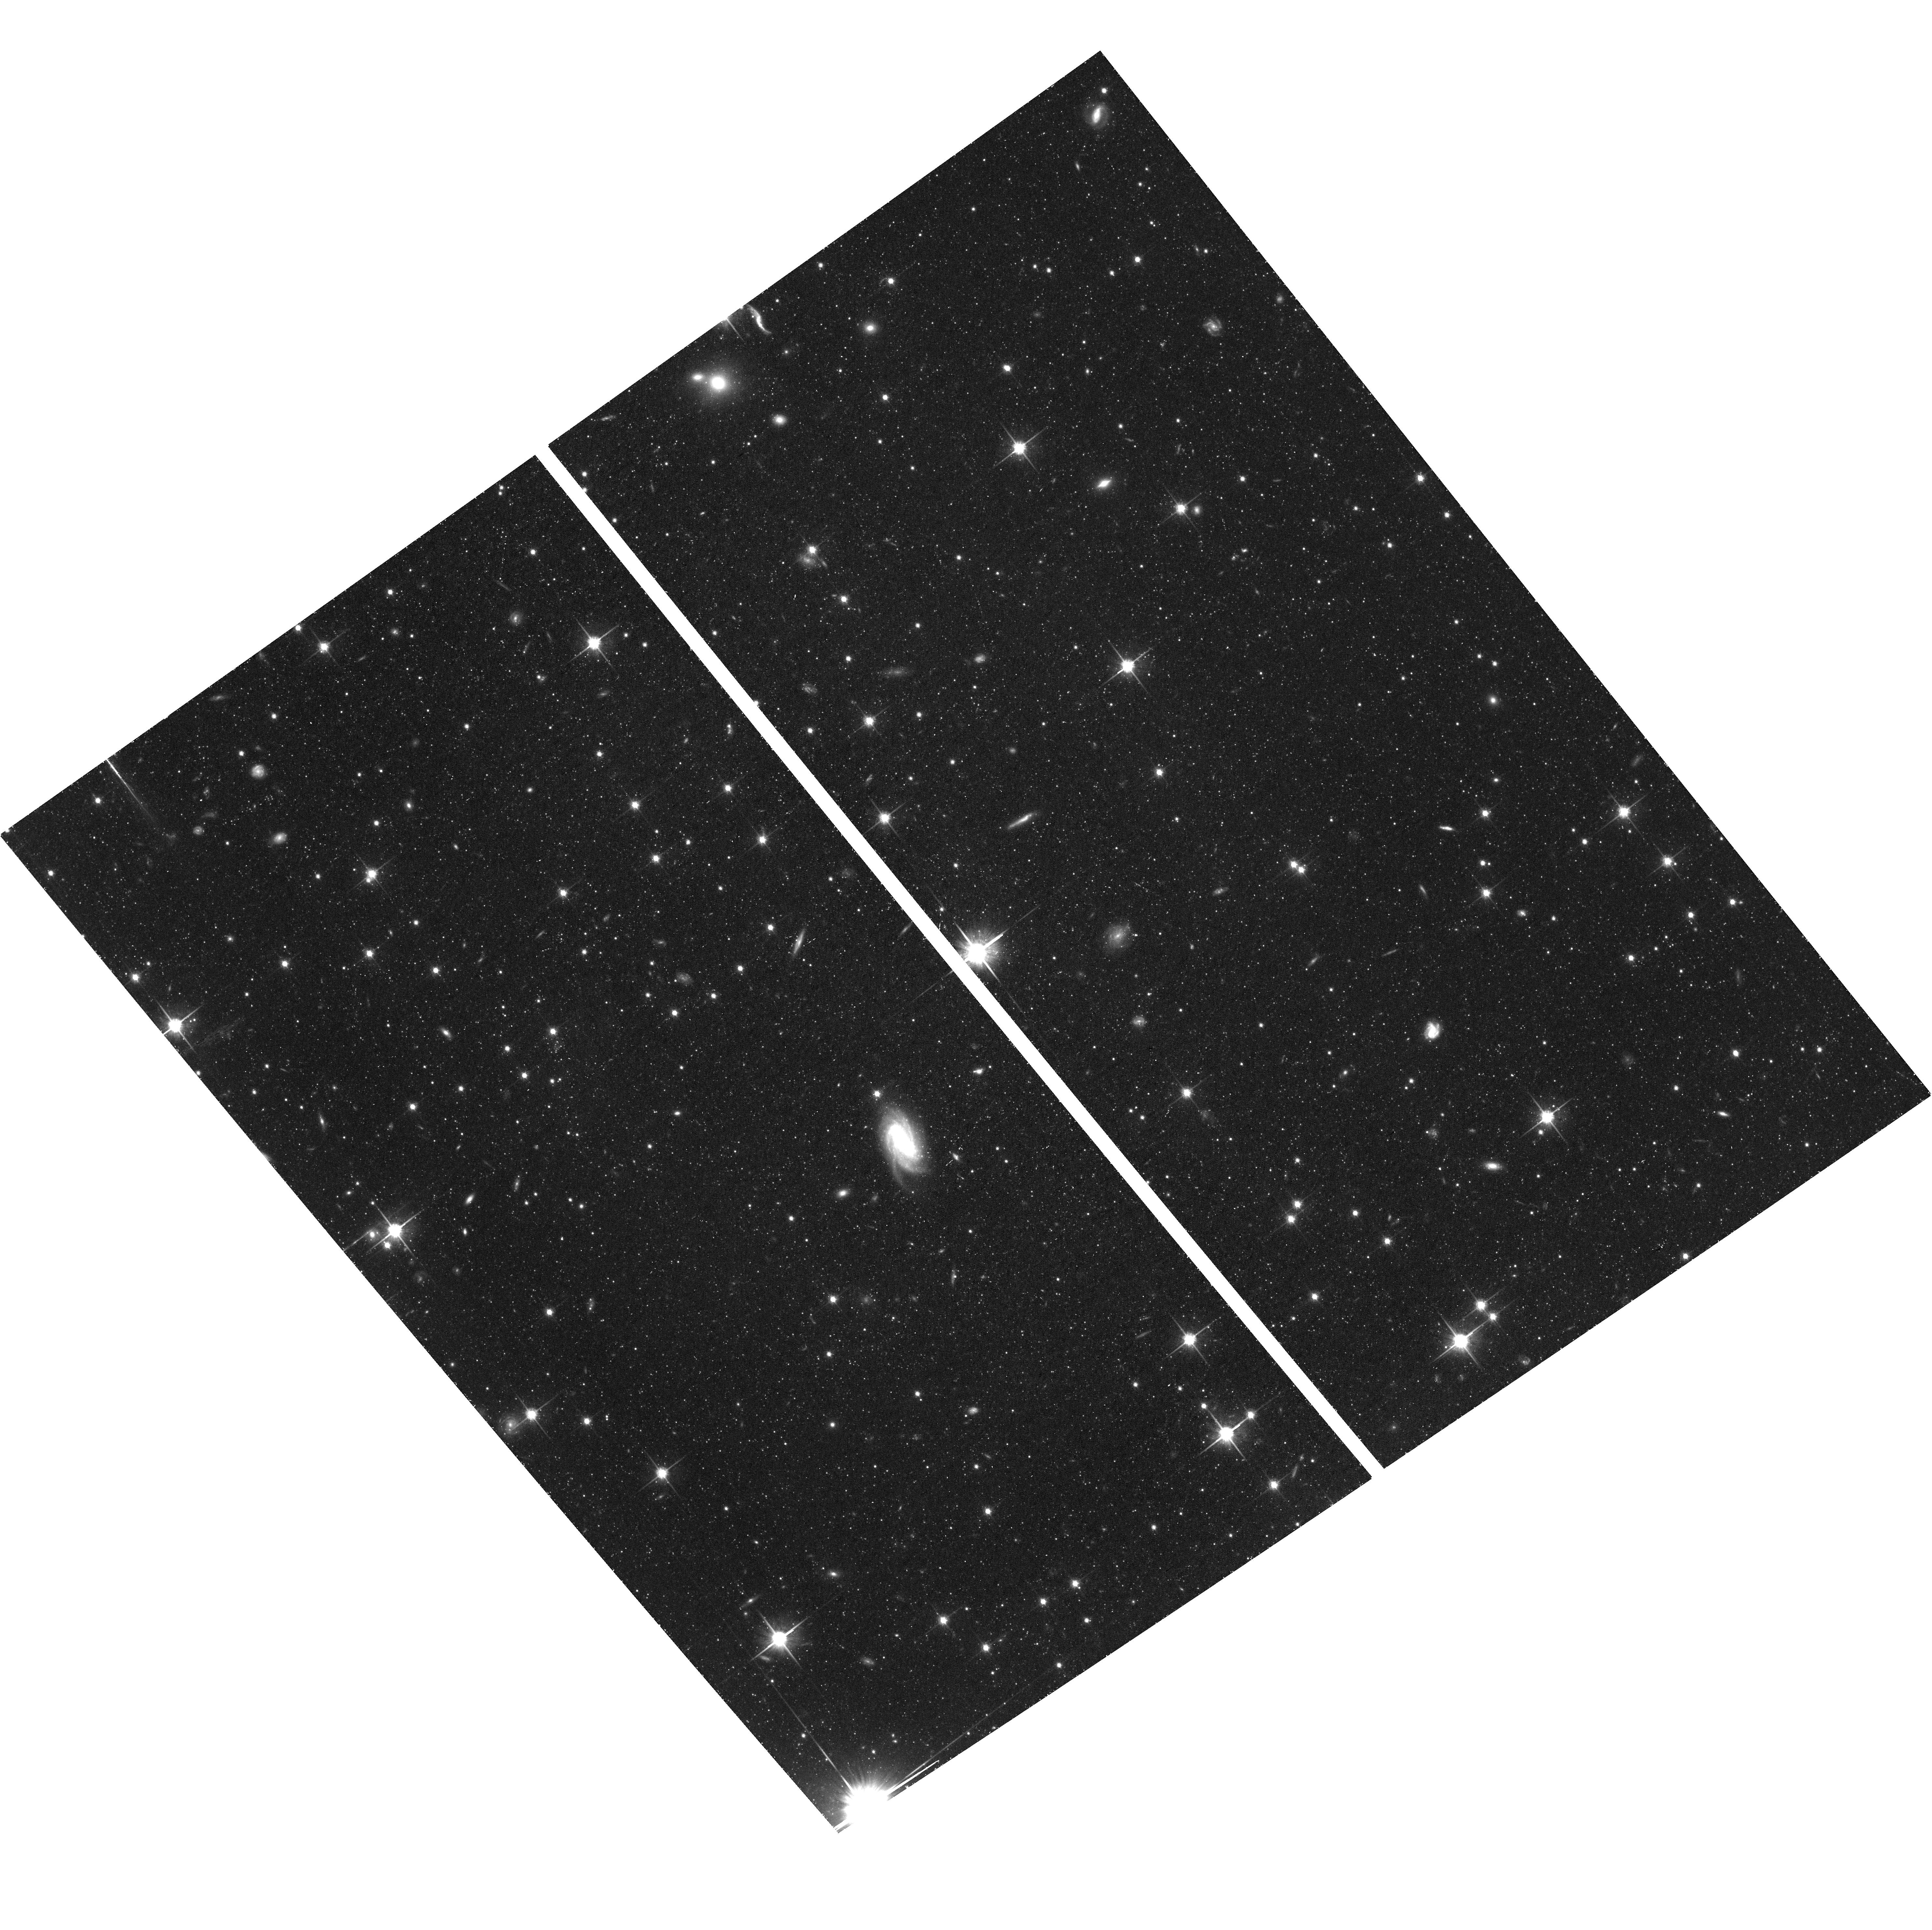
Target: CENA-HALO. Instrument: ACS/WFC. Filter: F814W. Exposure: 1.4 h. Observation ID: hst_17925_04_acs_wfc_f814w_jfjs04

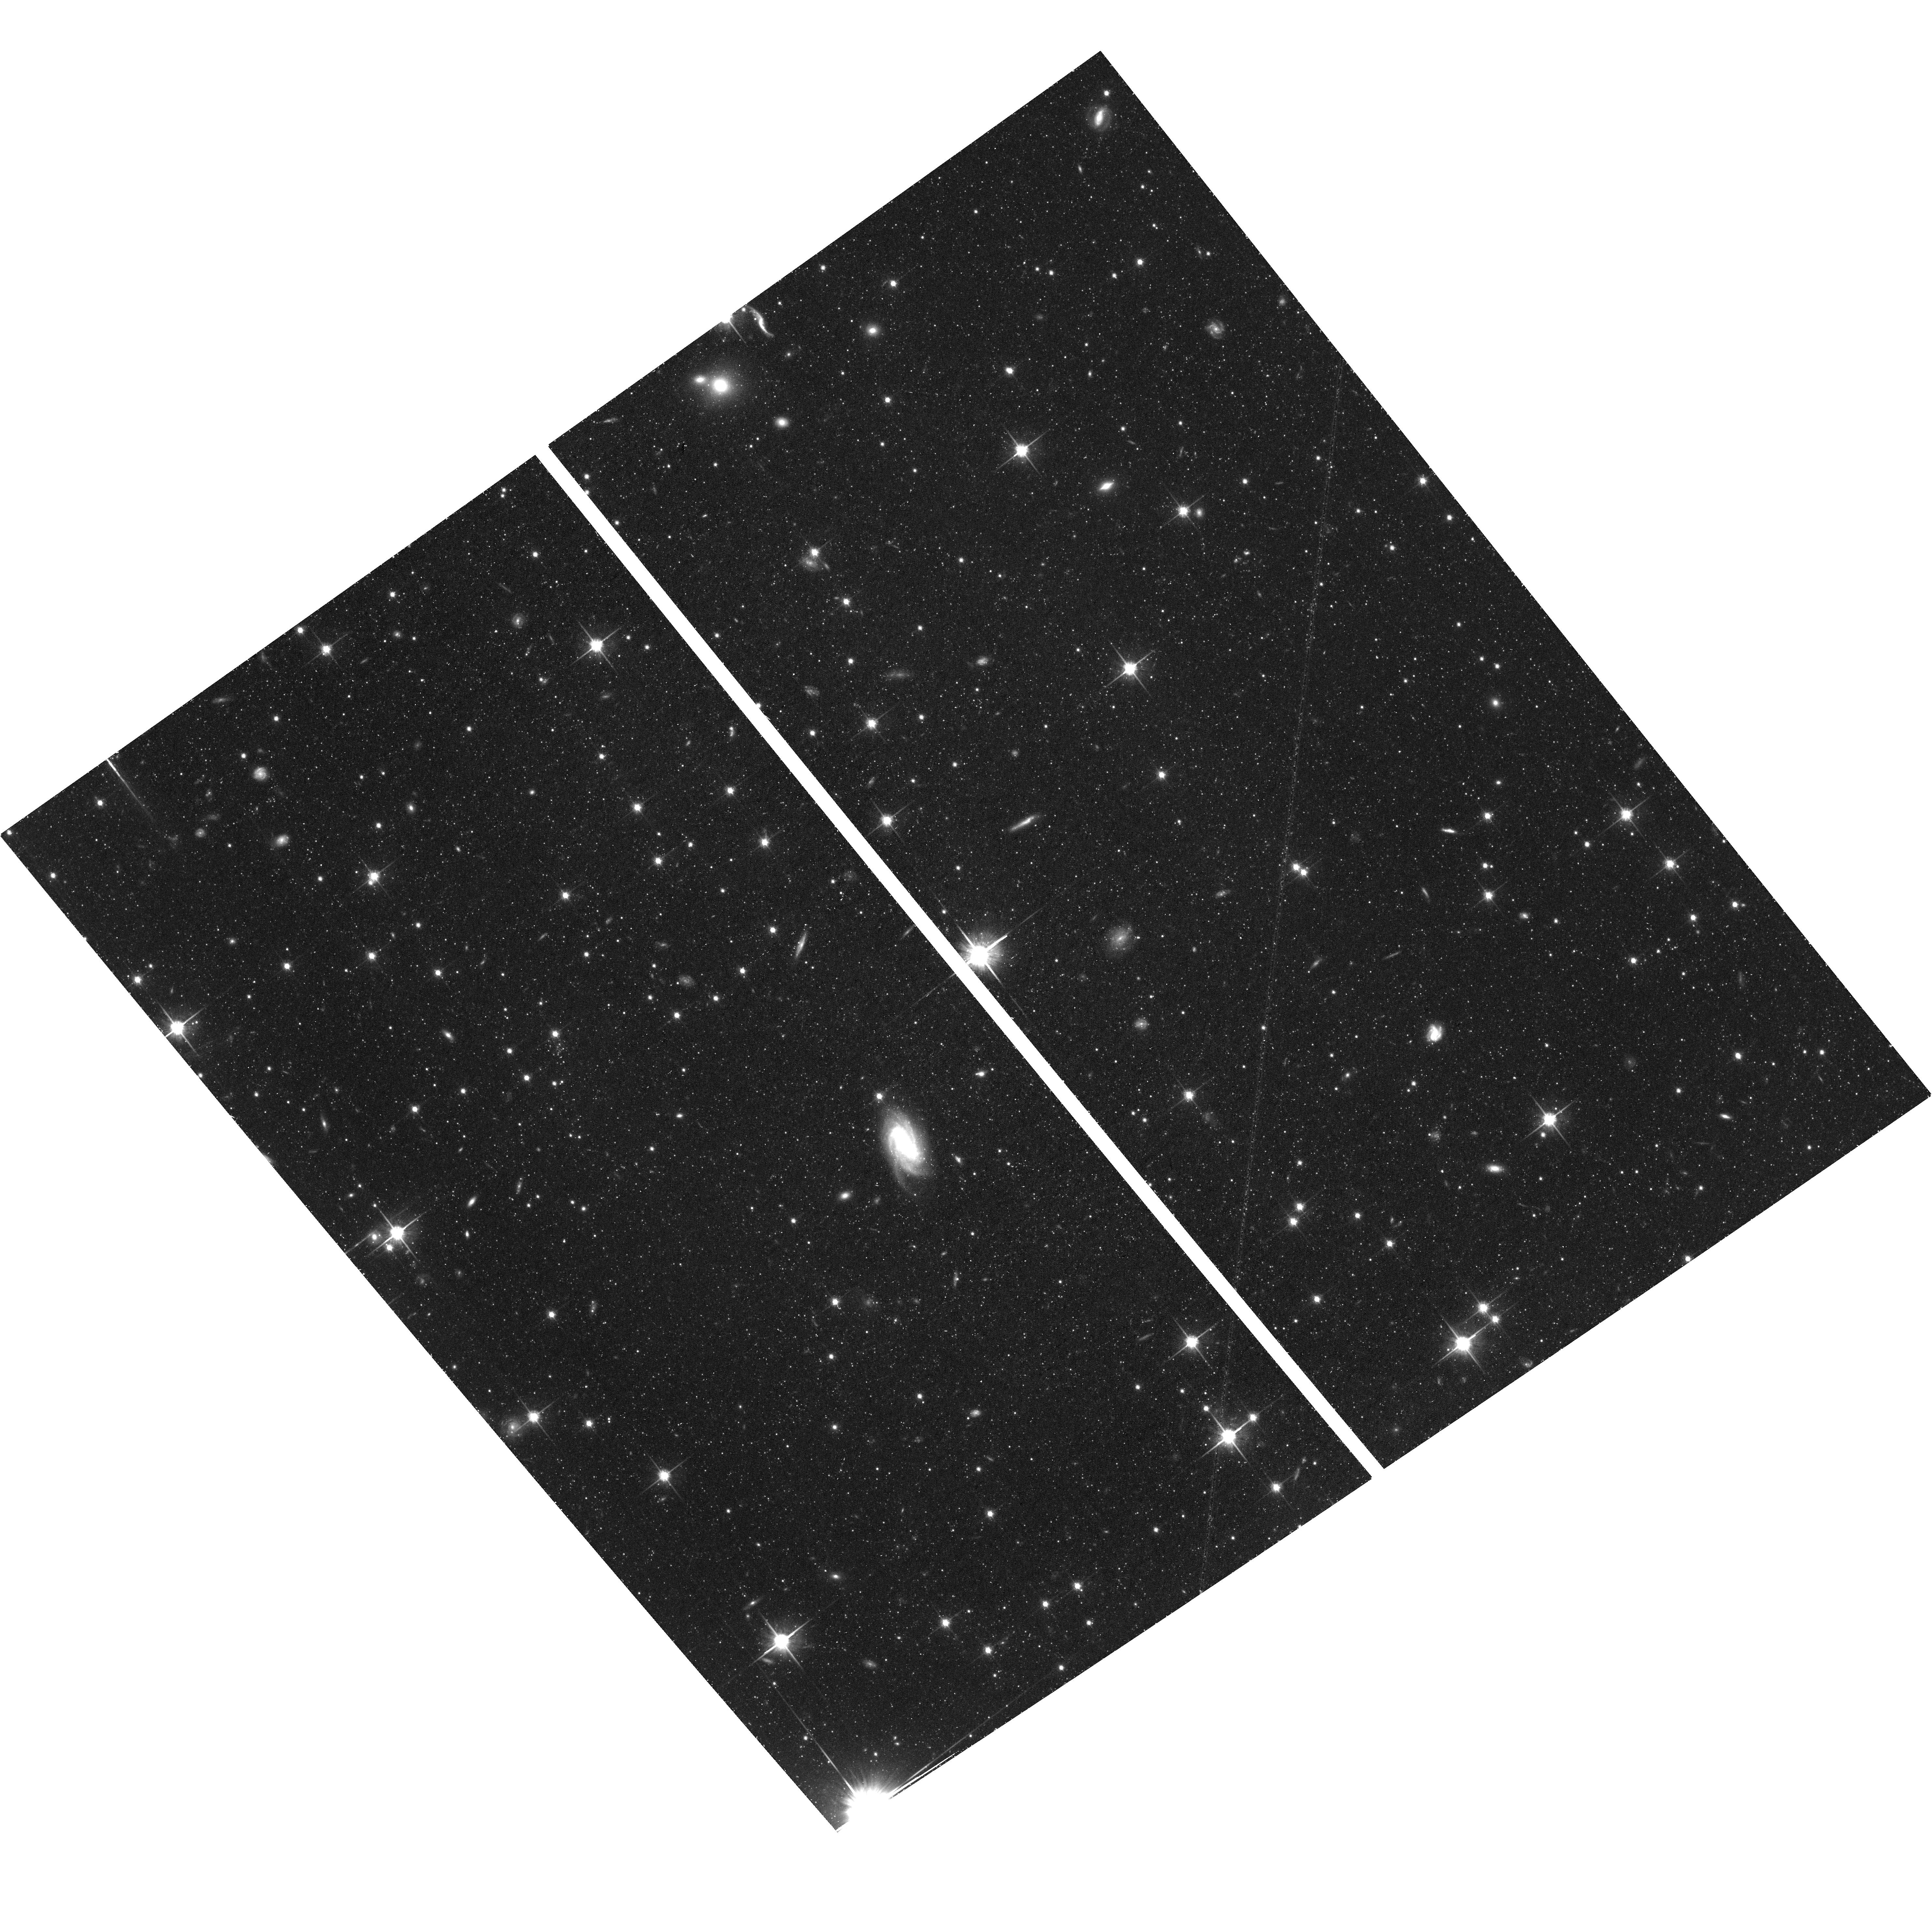
Target: CENA-HALO. Instrument: ACS/WFC. Filter: F814W. Exposure: 1.4 h. Observation ID: hst_17925_02_acs_wfc_f814w_jfjs02

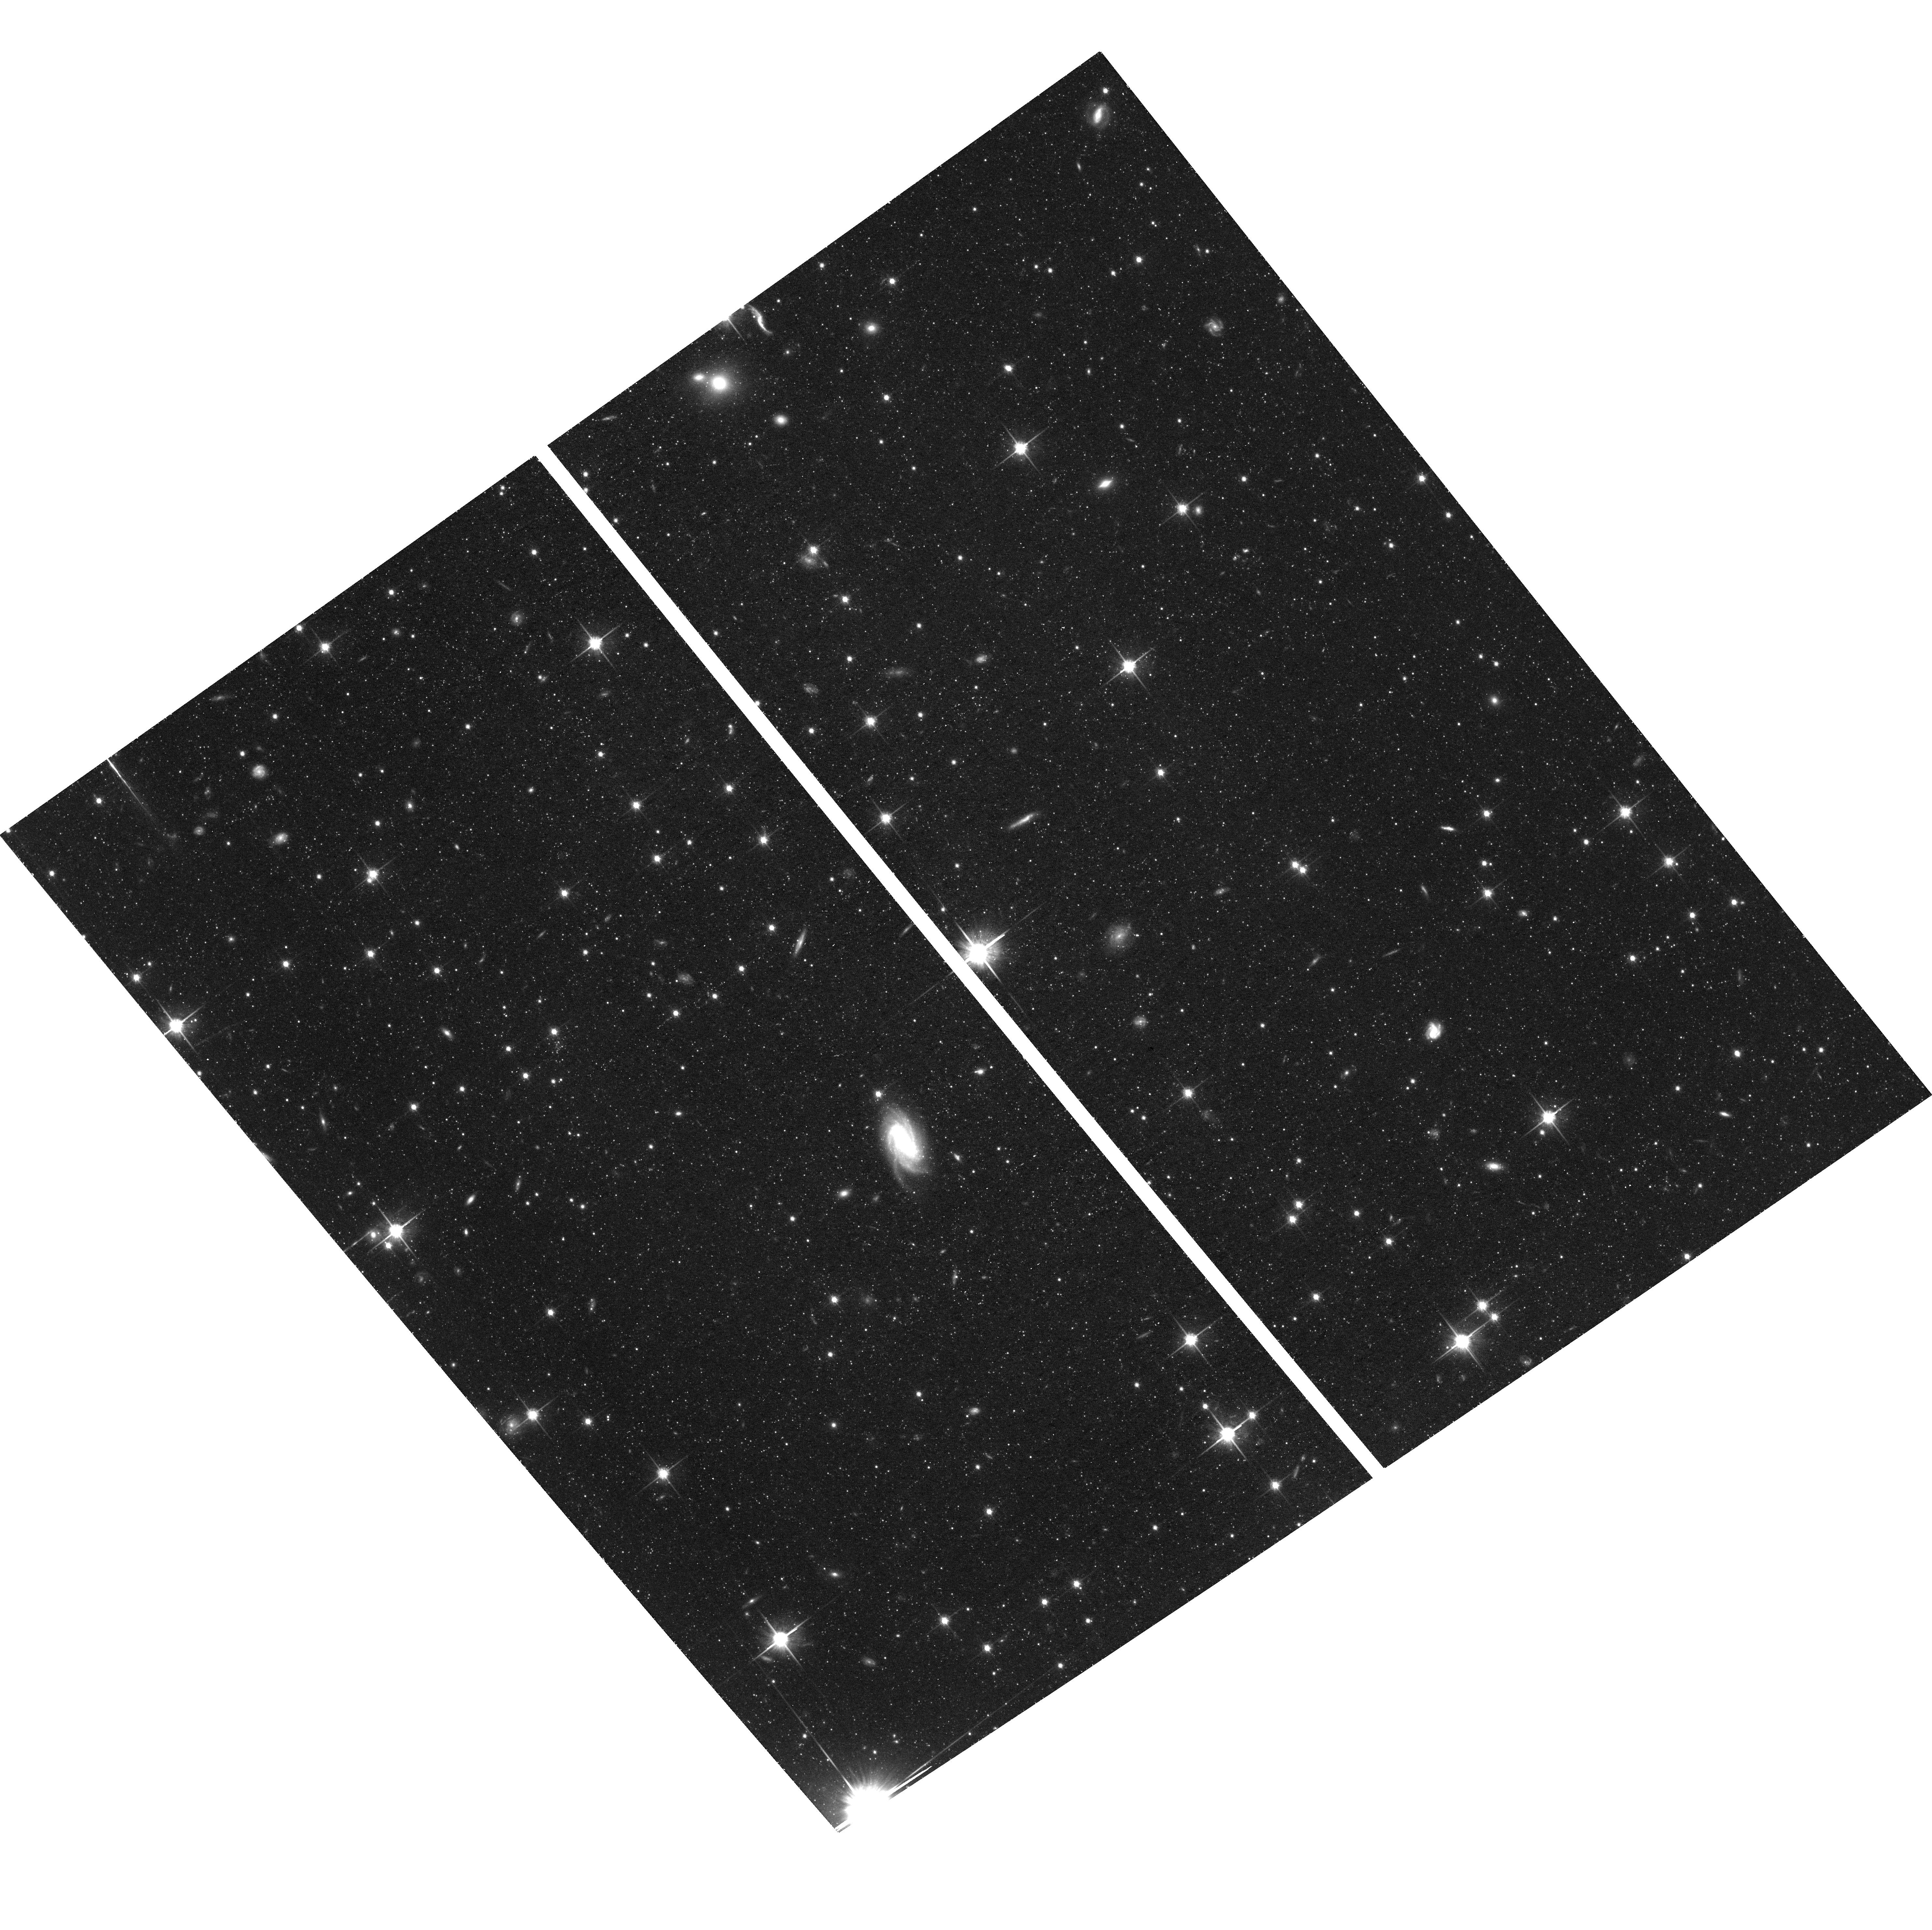
Target: CENA-HALO. Instrument: ACS/WFC. Filter: F814W. Exposure: 1.4 h. Observation ID: hst_17925_03_acs_wfc_f814w_jfjs03

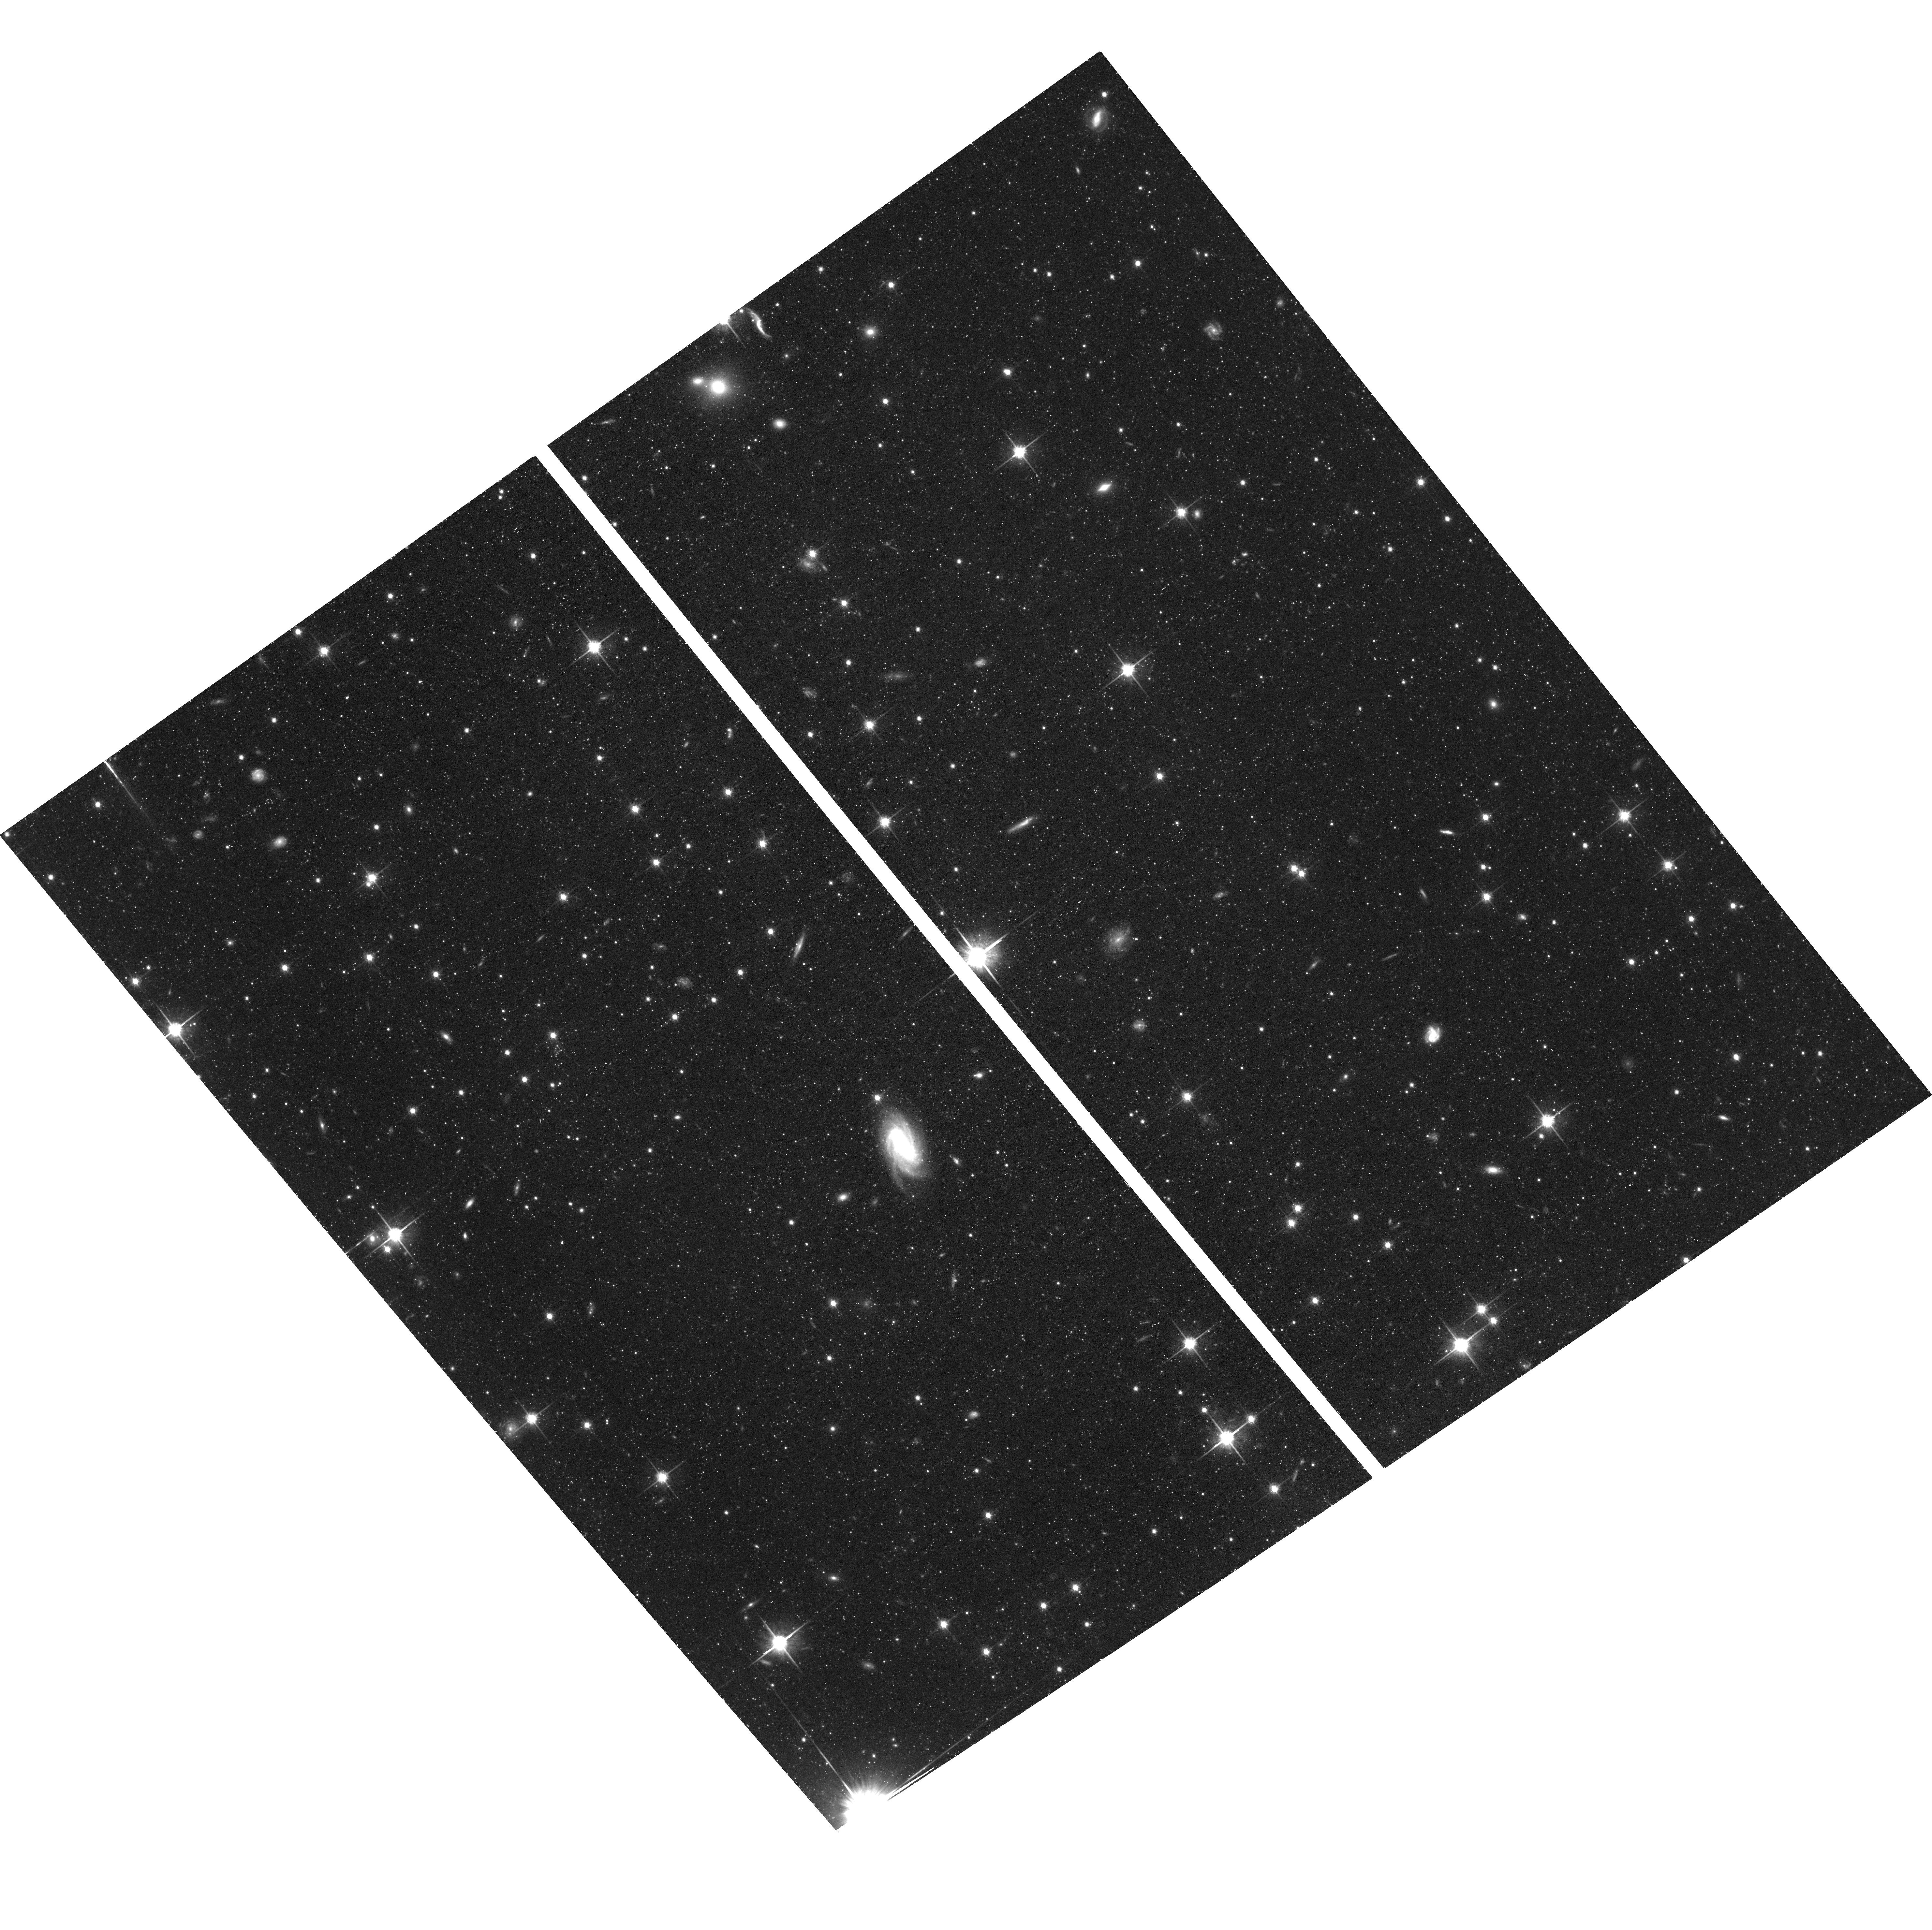
Target: CENA-HALO. Instrument: ACS/WFC. Filter: F814W. Exposure: 1.4 h. Observation ID: hst_17925_05_acs_wfc_f814w_jfjs05

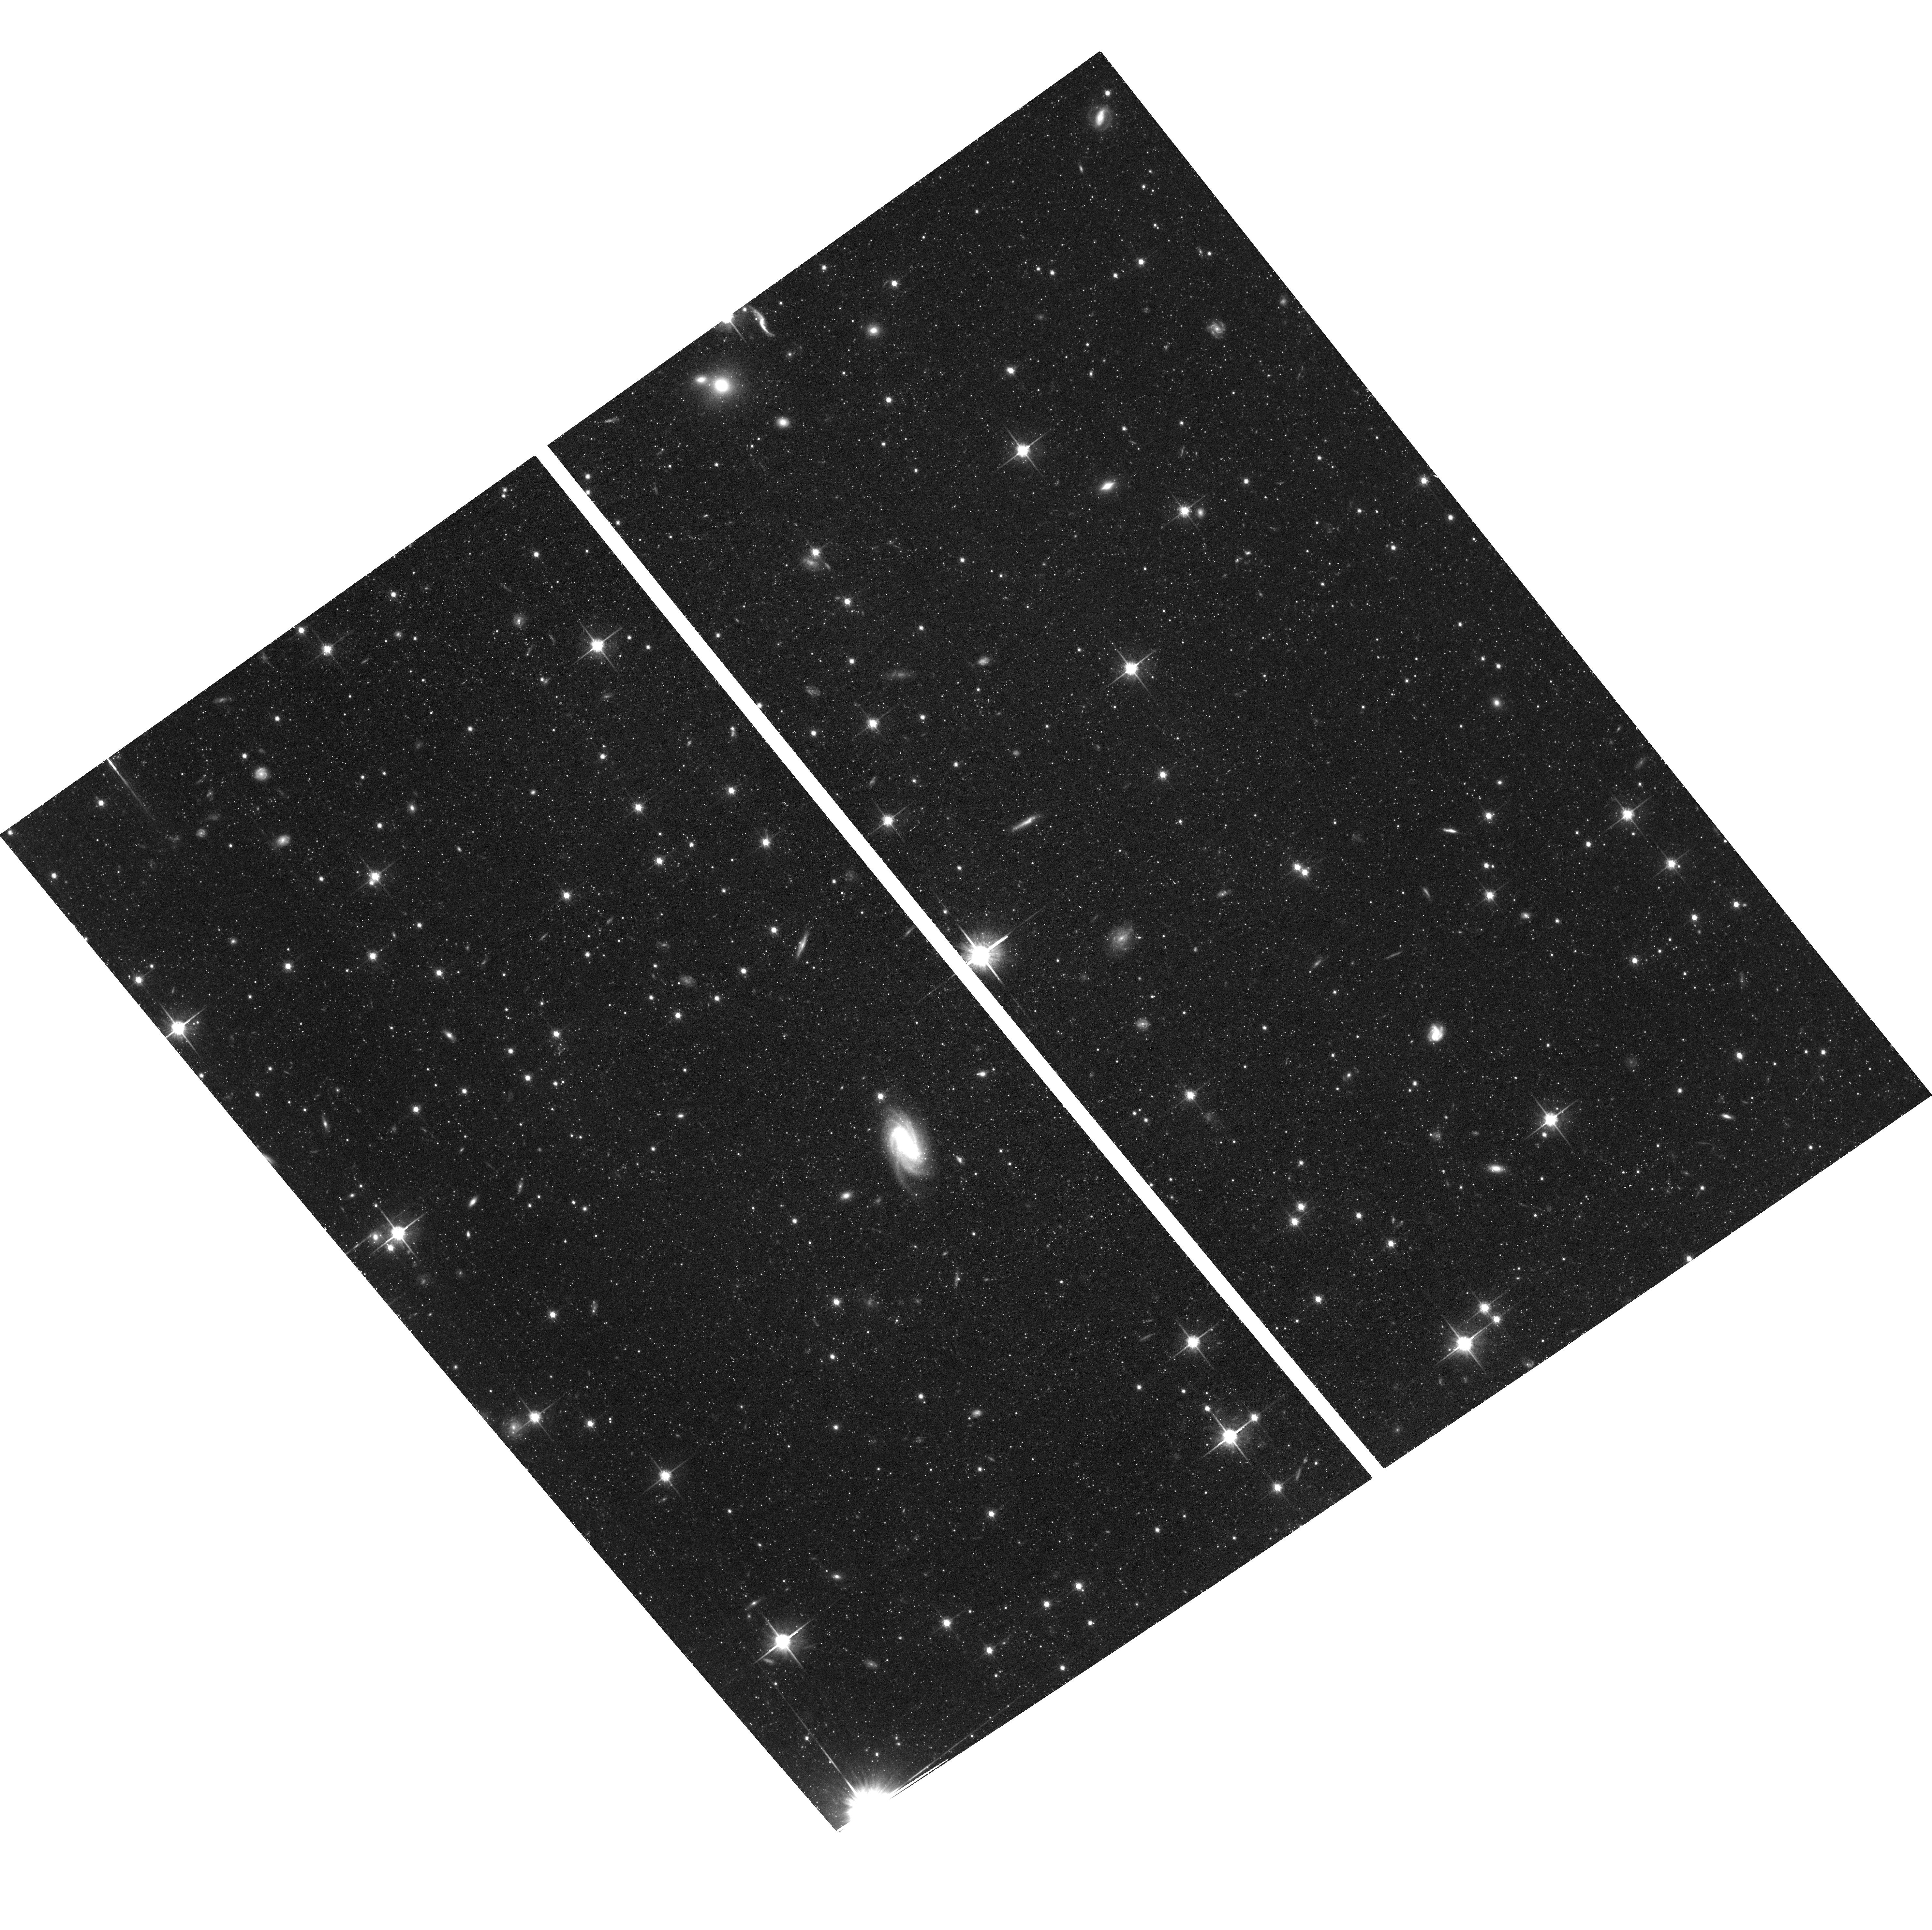
Target: CENA-HALO. Instrument: ACS/WFC. Filter: F814W. Exposure: 1.4 h. Observation ID: hst_17925_01_acs_wfc_f814w_jfjs01

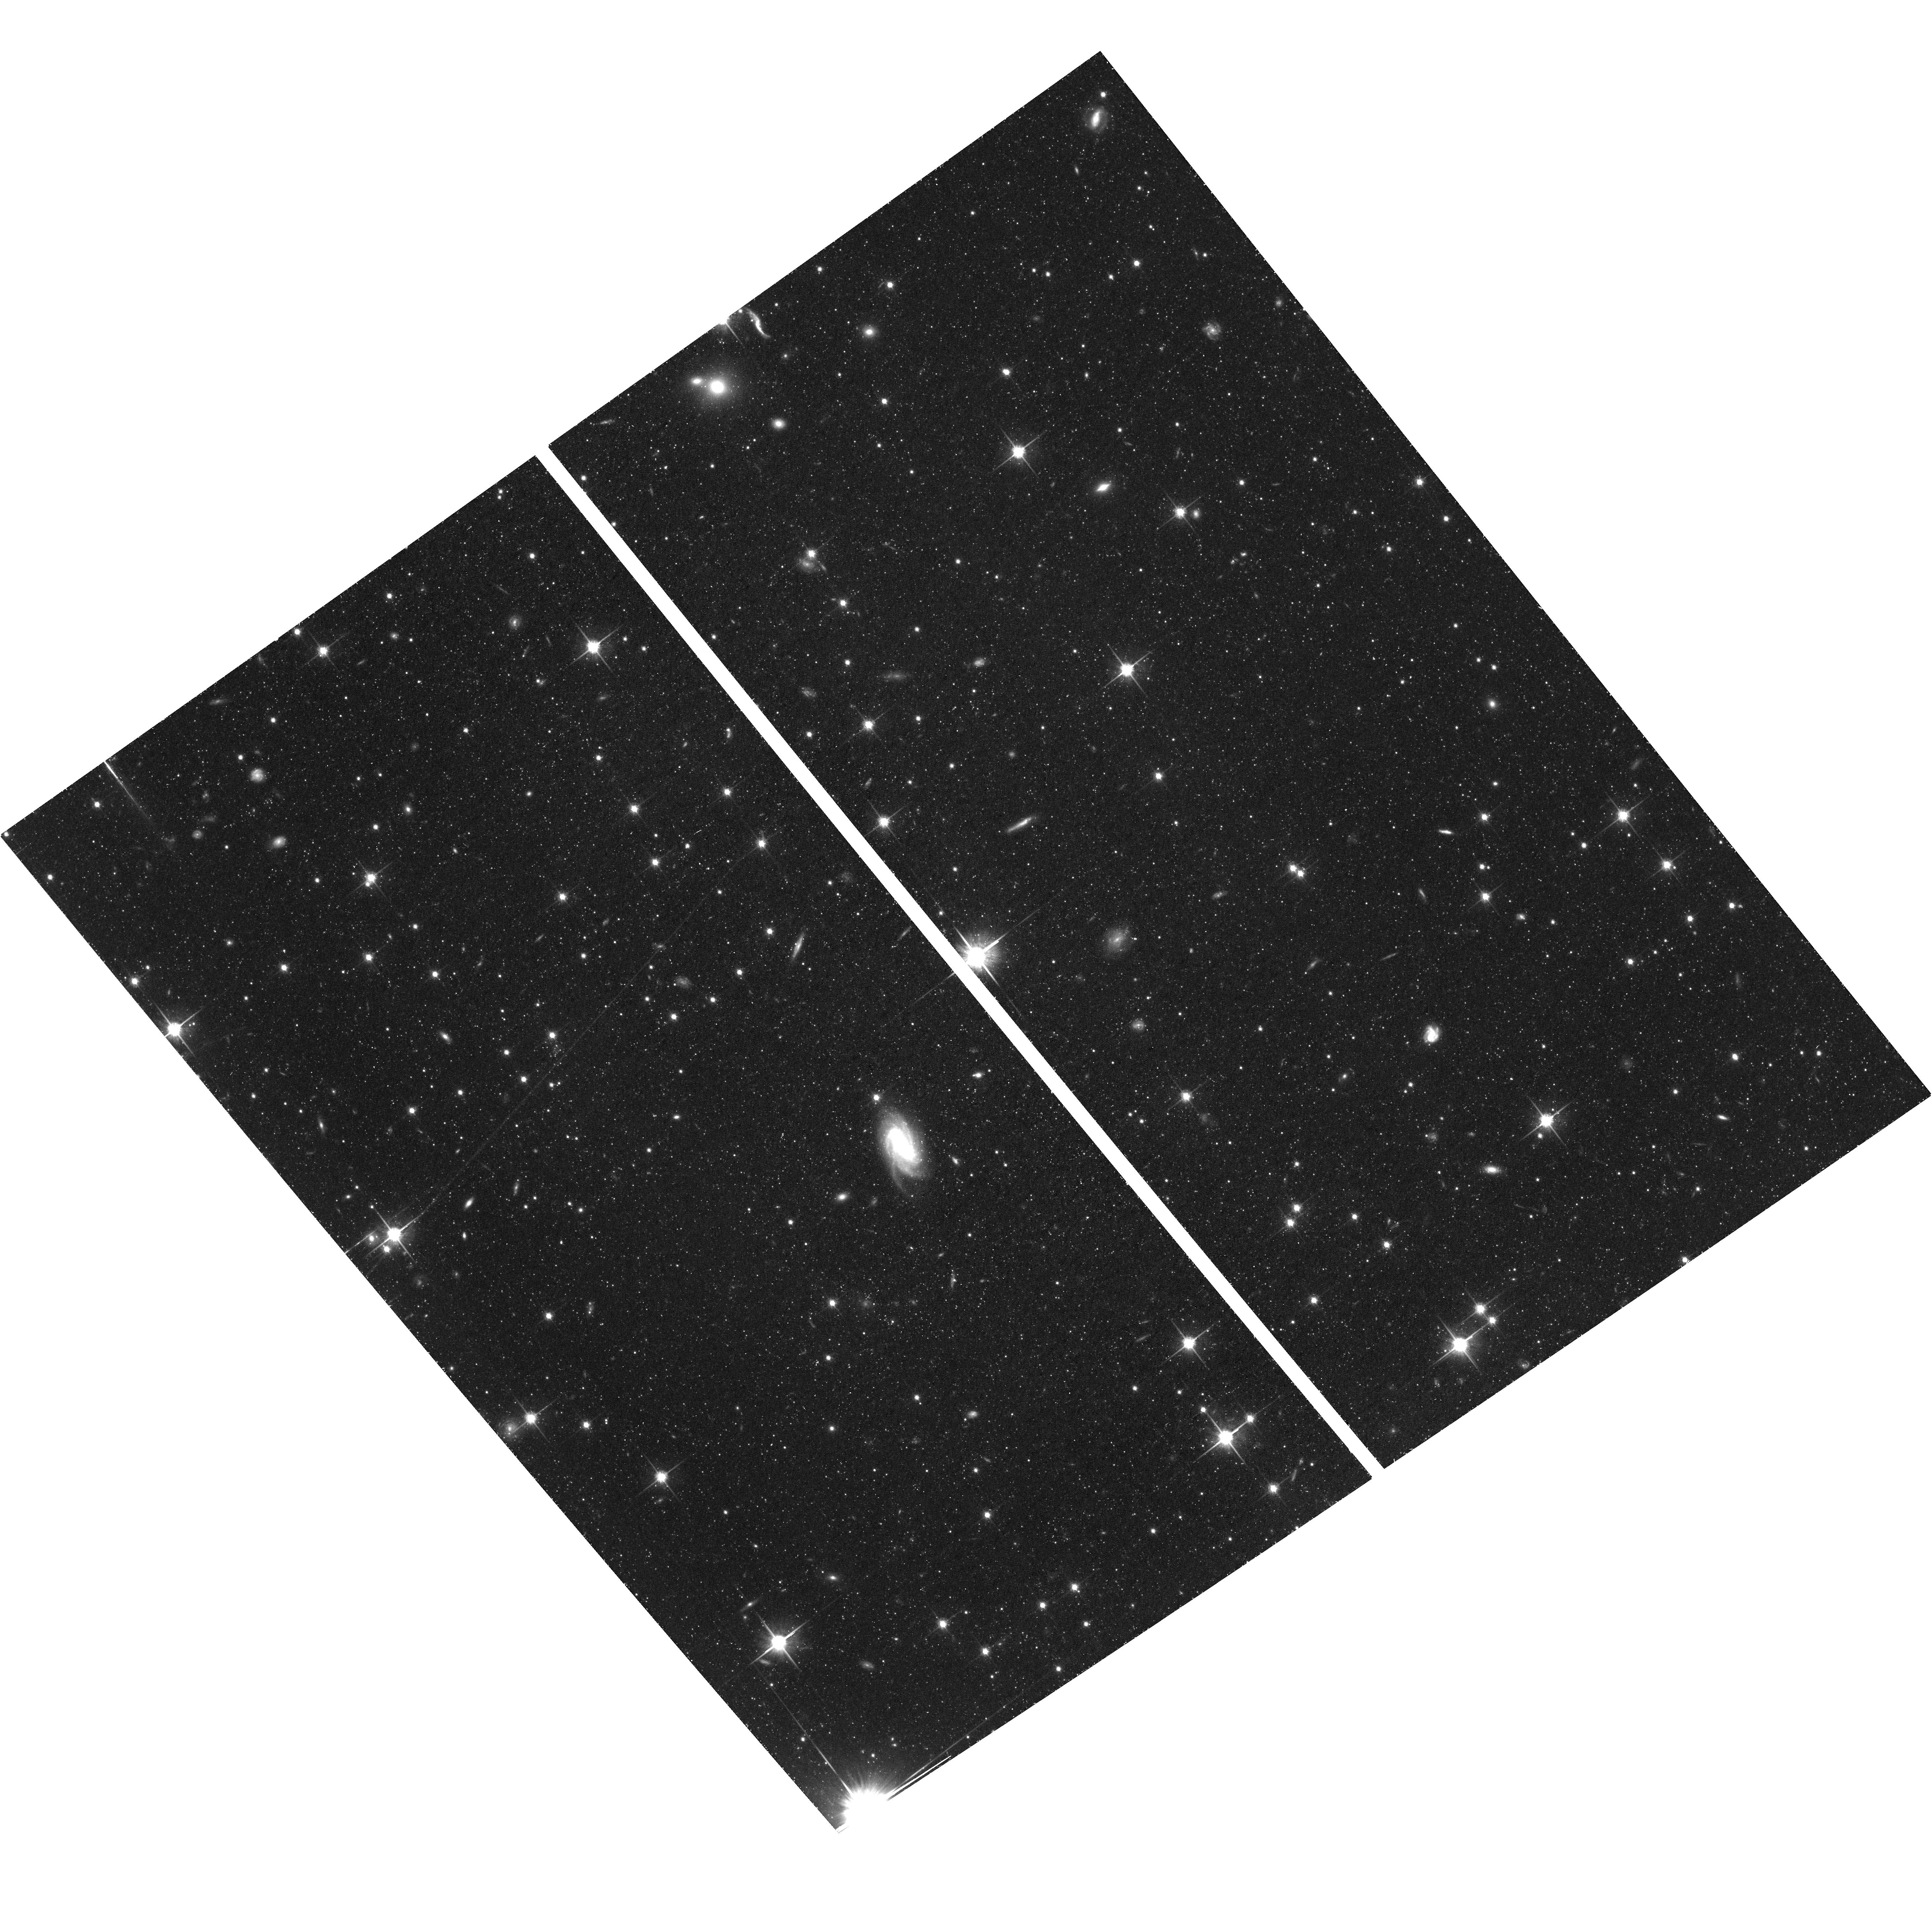
Target: CENA-HALO. Instrument: ACS/WFC. Filter: F814W. Exposure: 1.4 h. Observation ID: hst_17925_06_acs_wfc_f814w_jfjs06

20 Years of time baseline, The 3D kinematics of Centaurus A (PI: Bennet, Paul)

Centaurus A (Cen A, NGC 5128) is the nearest elliptical galaxy to the Milky Way (MW), the most massive galaxy in the Local Volume and the nearest galaxy to host an active galactic nucleus (AGN). Cen A's importance to astronomy is exemplified by it being one of the 20 most cited objects in the SIMBAD database. We propose to use ACS/WFC to measure the proper motion (PM) of Cen A and use this information to: (1) for the first time, measure the transverse velocity of a galaxy group relative to the Local Group (LG), allowing us totest cosmological expectations and simulations in a new way and on far larger scales, and, (2) begin the process of determining the long-term stability of the reported plane of satellites in the Cen A group. It is vital that the second epoch of observations needed to derive Cen~A's PM is taken before ACS/WFC is decommissioned. Second-epoch observations with any other instrument would produce PMs with significant systematics, and new observations would need over 20 years to achieve the precision possible now with ACS/WFC.